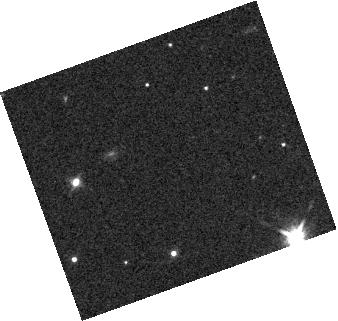
Target: NAME-WISE-J0458+6434
Instrument: WFC3/IR
Filter: F140W
Exposure: 3 min
Observation ID: hst_13705_01_wfc3_ir_f140w_icjz01

Brown dwarf Atmosphere Monitoring (BAM): Characterizing the Coolest Atmosphere (PI: Patience, Jenny)

Using the G141 WFC3/IR grism, we propose a HST spectrophotometric monitoring study of the coolest variable brown dwarf (~650K) identified as part of our Brown dwarf Atmosphere Monitoring (BAM) program. The proposed observations will enable exploration of the dynamic atmospheric evolution of a benchmark T8.5 binary brown dwarf system, which we have discovered to exhibit the second-largest amplitude variation amongst all currently known brown dwarf variables. The close binarity of this system requires the exquisite stability of the HST point spread function to enable resolved monitoring of both components and to discriminate the source of the variability - the second component is a planetary mass object based on evolutionary models. This BAM follow-up study is designed to characterize both the longitudinal and vertical structure of the atmospheric properties of this system via multi-wavelength observations covering the entire spectral range of the WFC3/IR detector. Additionally, by monitoring the target over two separate epochs we will measure the evolution of atmospheric features giving rise to the flux variations. The proposed program will provide a comprehensive dataset serving as a benchmark comparison to directly imaged planets, intensely irradiated Hot Jupiters, and synthetic atmospheric models incorporating different physical processes.